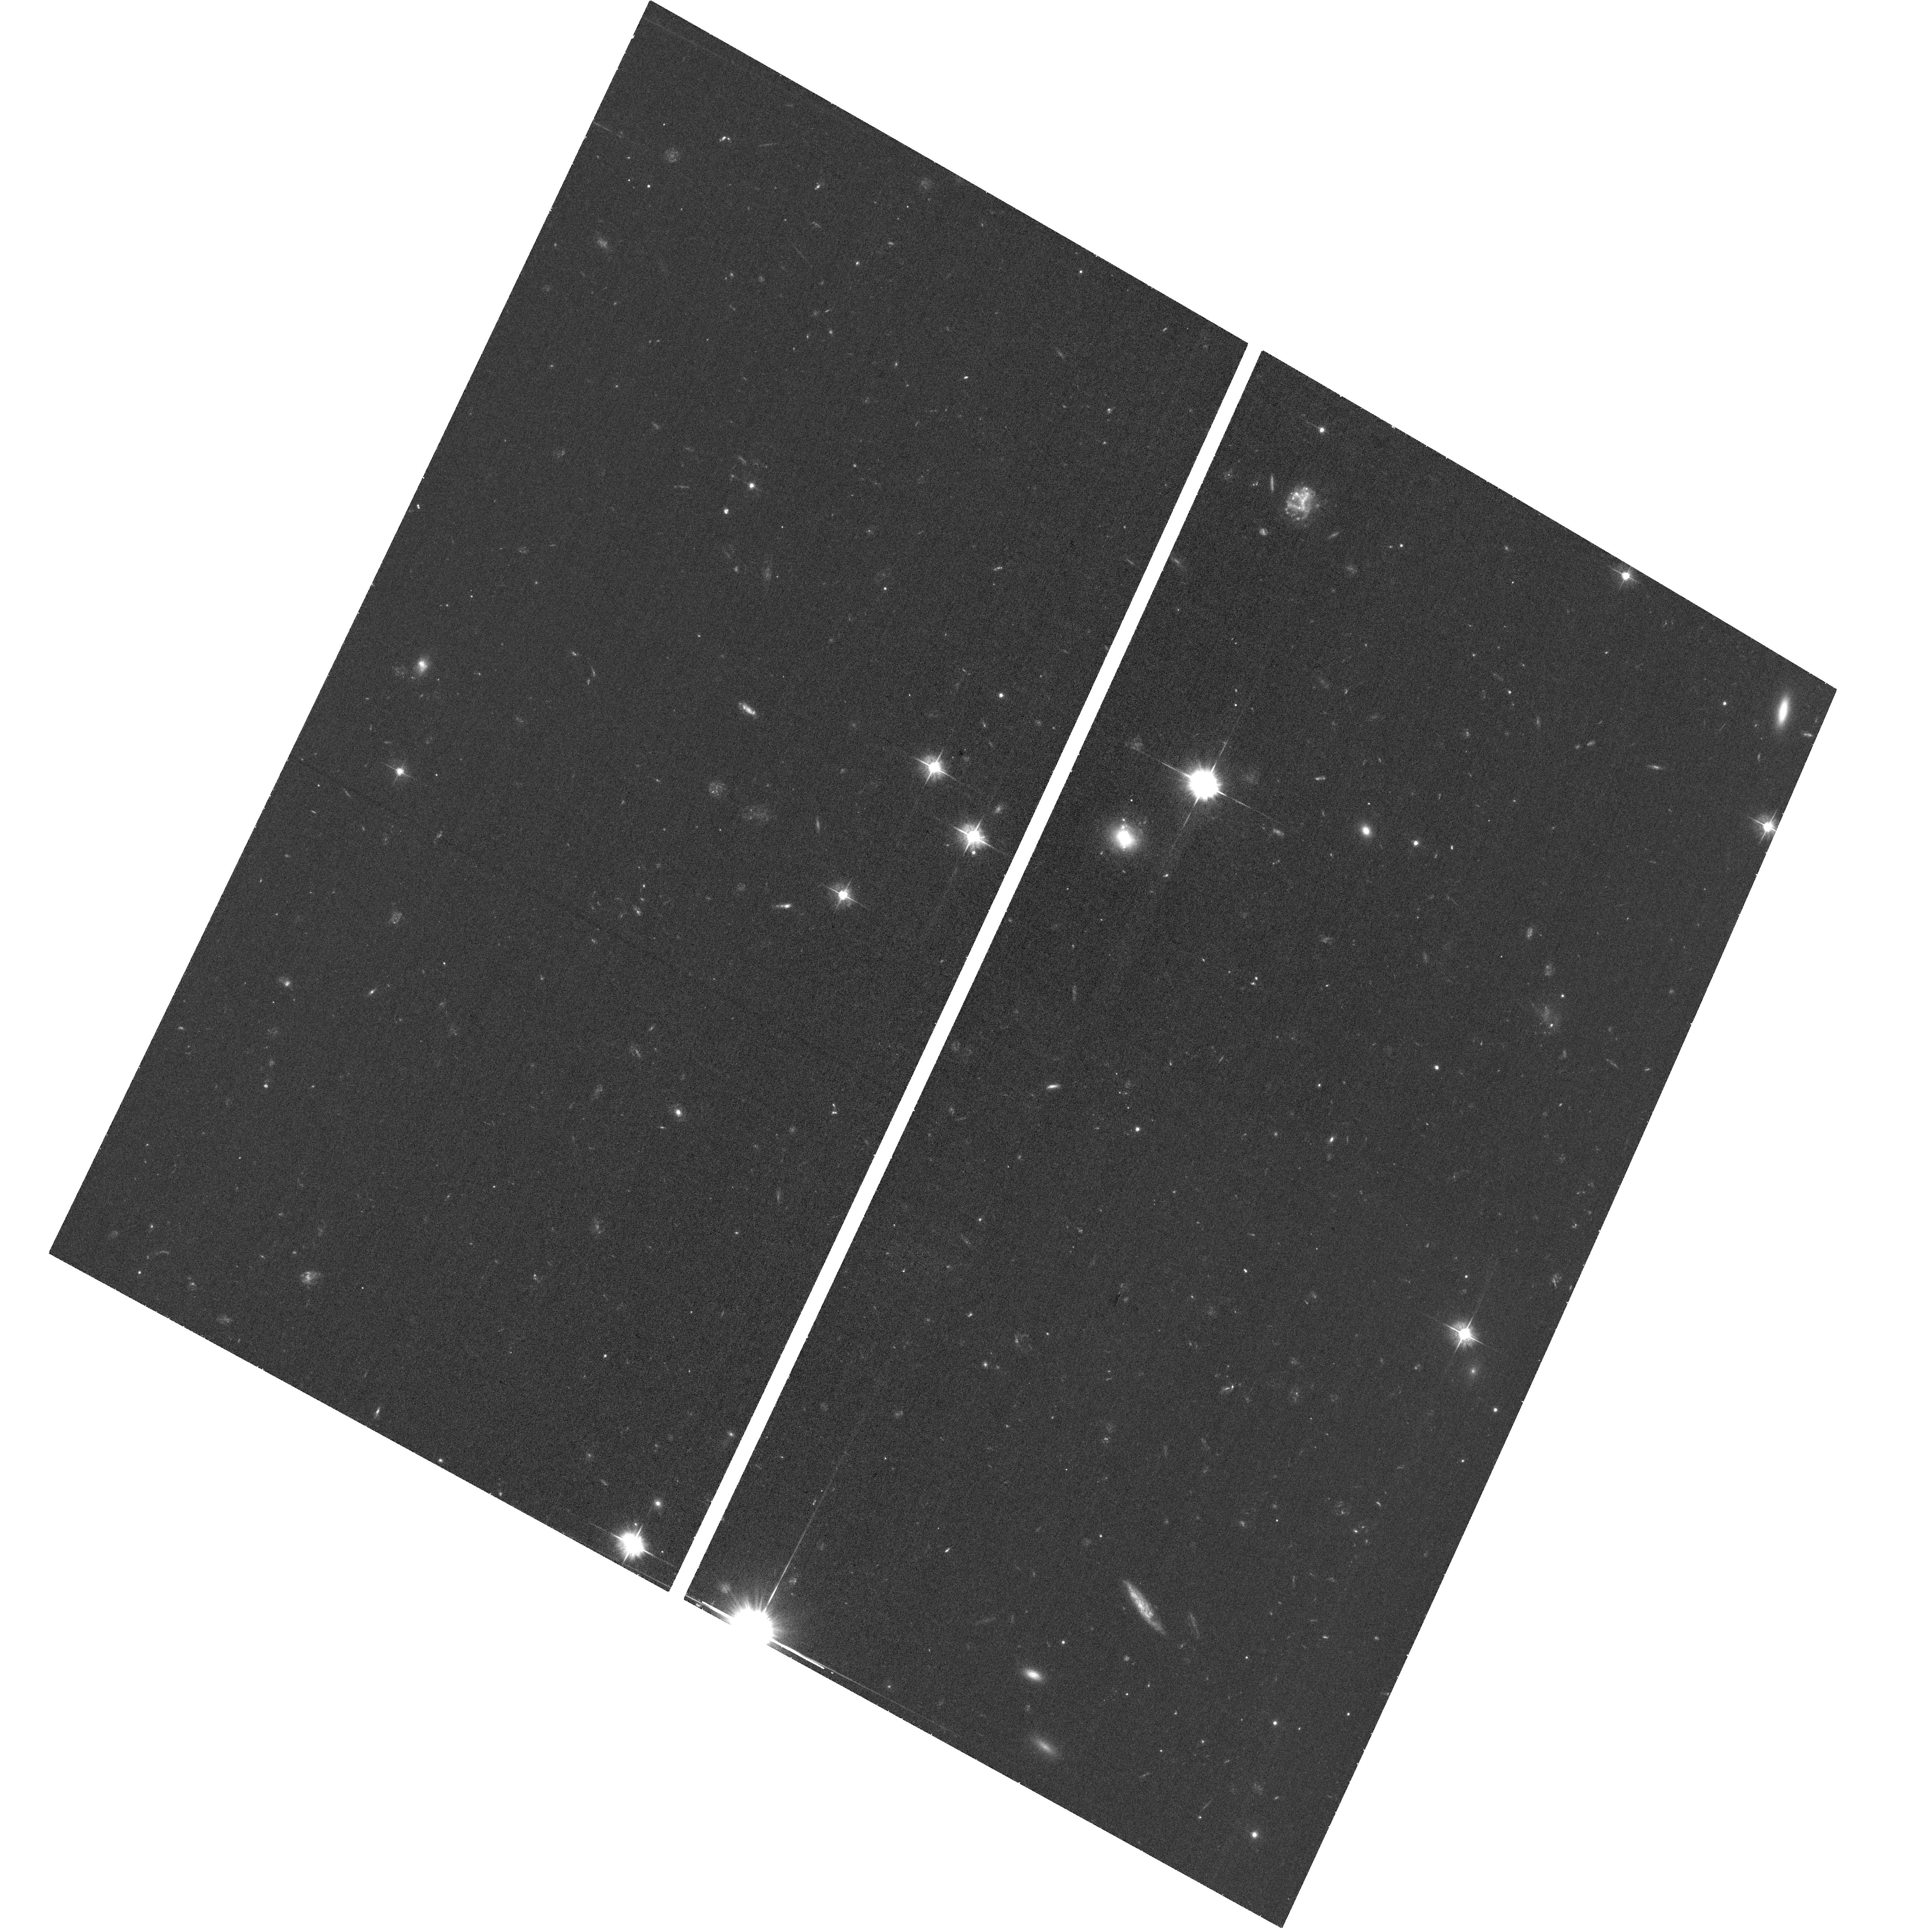
Target: SWIFTJ221951-484240
Instrument: ACS/WFC
Filter: F475W
Exposure: 38 min
Observation ID: hst_16076_02_acs_wfc_f475w_je9902

UV spectroscopy and imaging of the transient Swift J221951-484240 discovered in the follow-up of GW S190930t. (PI: Oates, Sam)

Swift/UVOT detected J221951-484240 on the 30th September 2019 as part of the search for an electromagnetic counterpart to the LIGO/VIRGO Gravitational Wave (GW) trigger S190930t; after the cycle 27 proposal deadline. Compared to archival UV images, J221951-484240 is brighter by over 3 magntidues. The nature of this blue-slowly evolving source remains unclear following Swift and ground-based follow-up. It is possible this transient is associated with S190930t or alternatively it may be a new class of UV-bright transient. HST UV data is the only means to constrain the distance to the source and its true nature. Determining this now will allow us to plan additional observations using Swift, HST and other resources to follow its evolution. Observations in the present cycle would also facilitate rapid publication, which is of particular importance as this source was identified during follow-up of a GW alert. Only HST has the UV spectroscopic capability to obtain the key data needed to identify the nature of this 19th magnitude u-band transient before it fades away. Owing to the unique nature of this source, these observations will lead to a timely and high-impact publication whether or not it is connected to the GW emission.